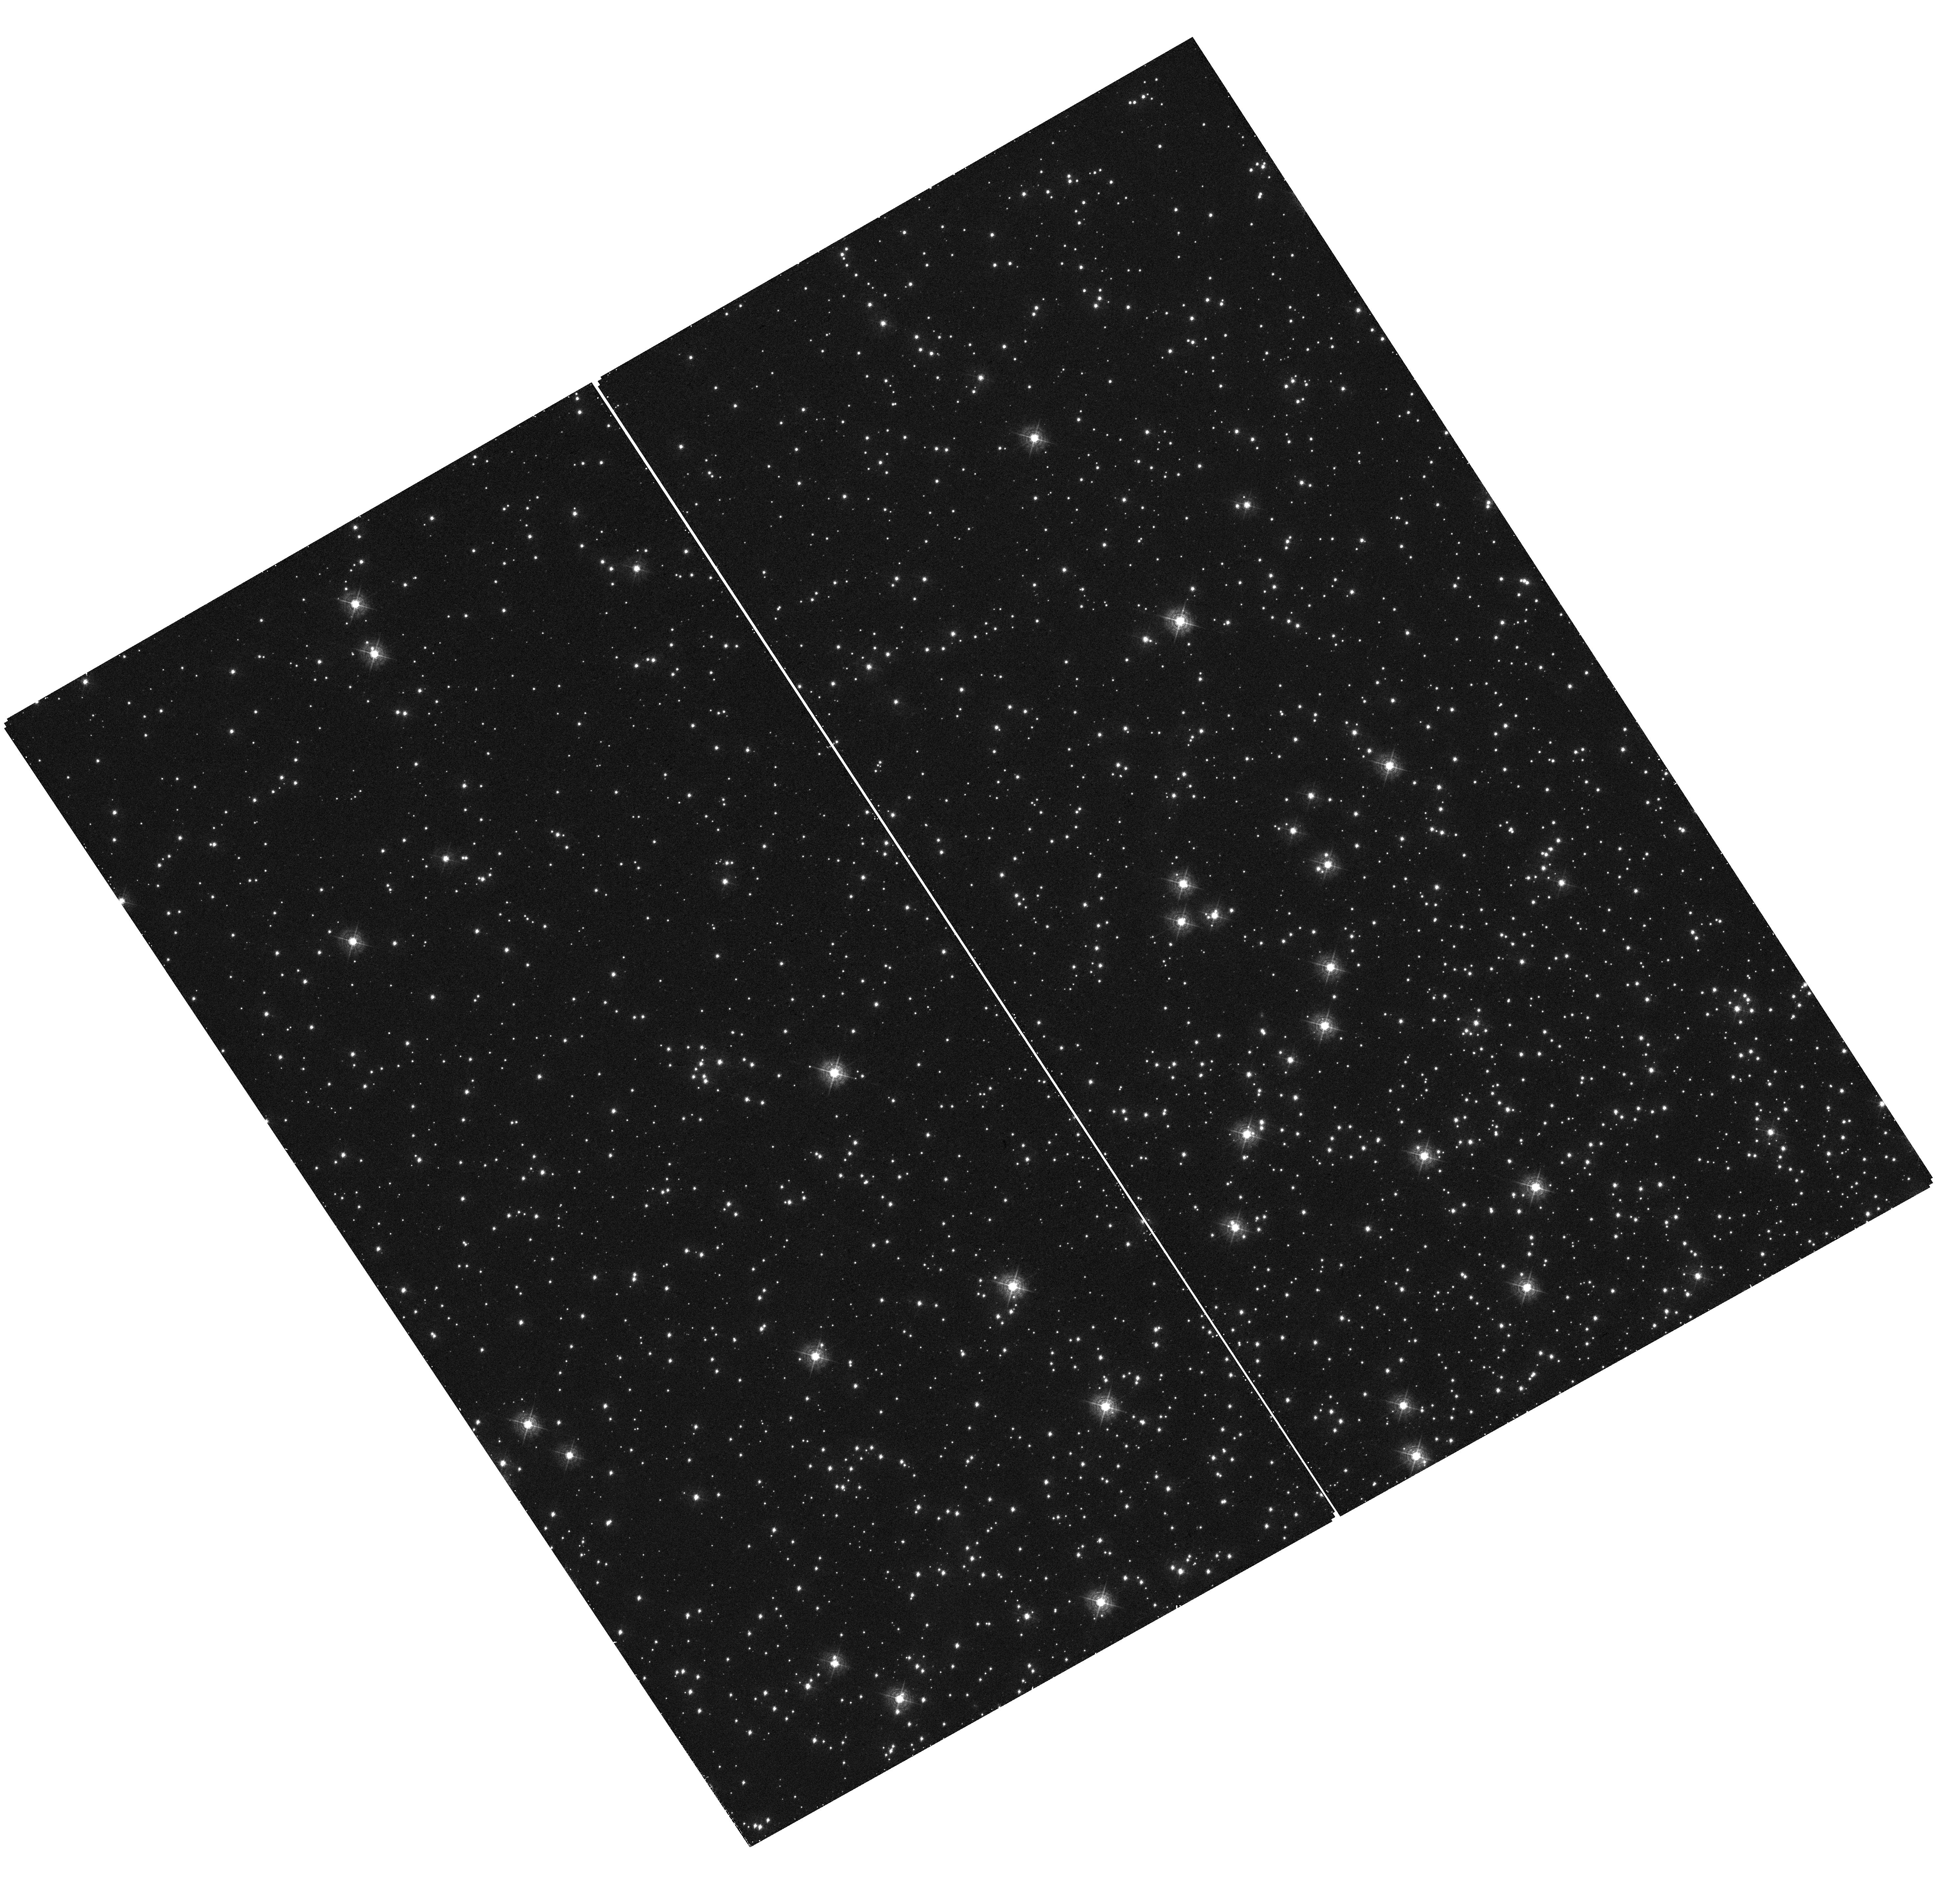
Target: field at RA 6.311°, Dec -72.023°
Instrument: WFC3/UVIS
Filter: F410M
Exposure: 24 min
Observation ID: hst_14425_p2_wfc3_uvis_f410m_id23p2

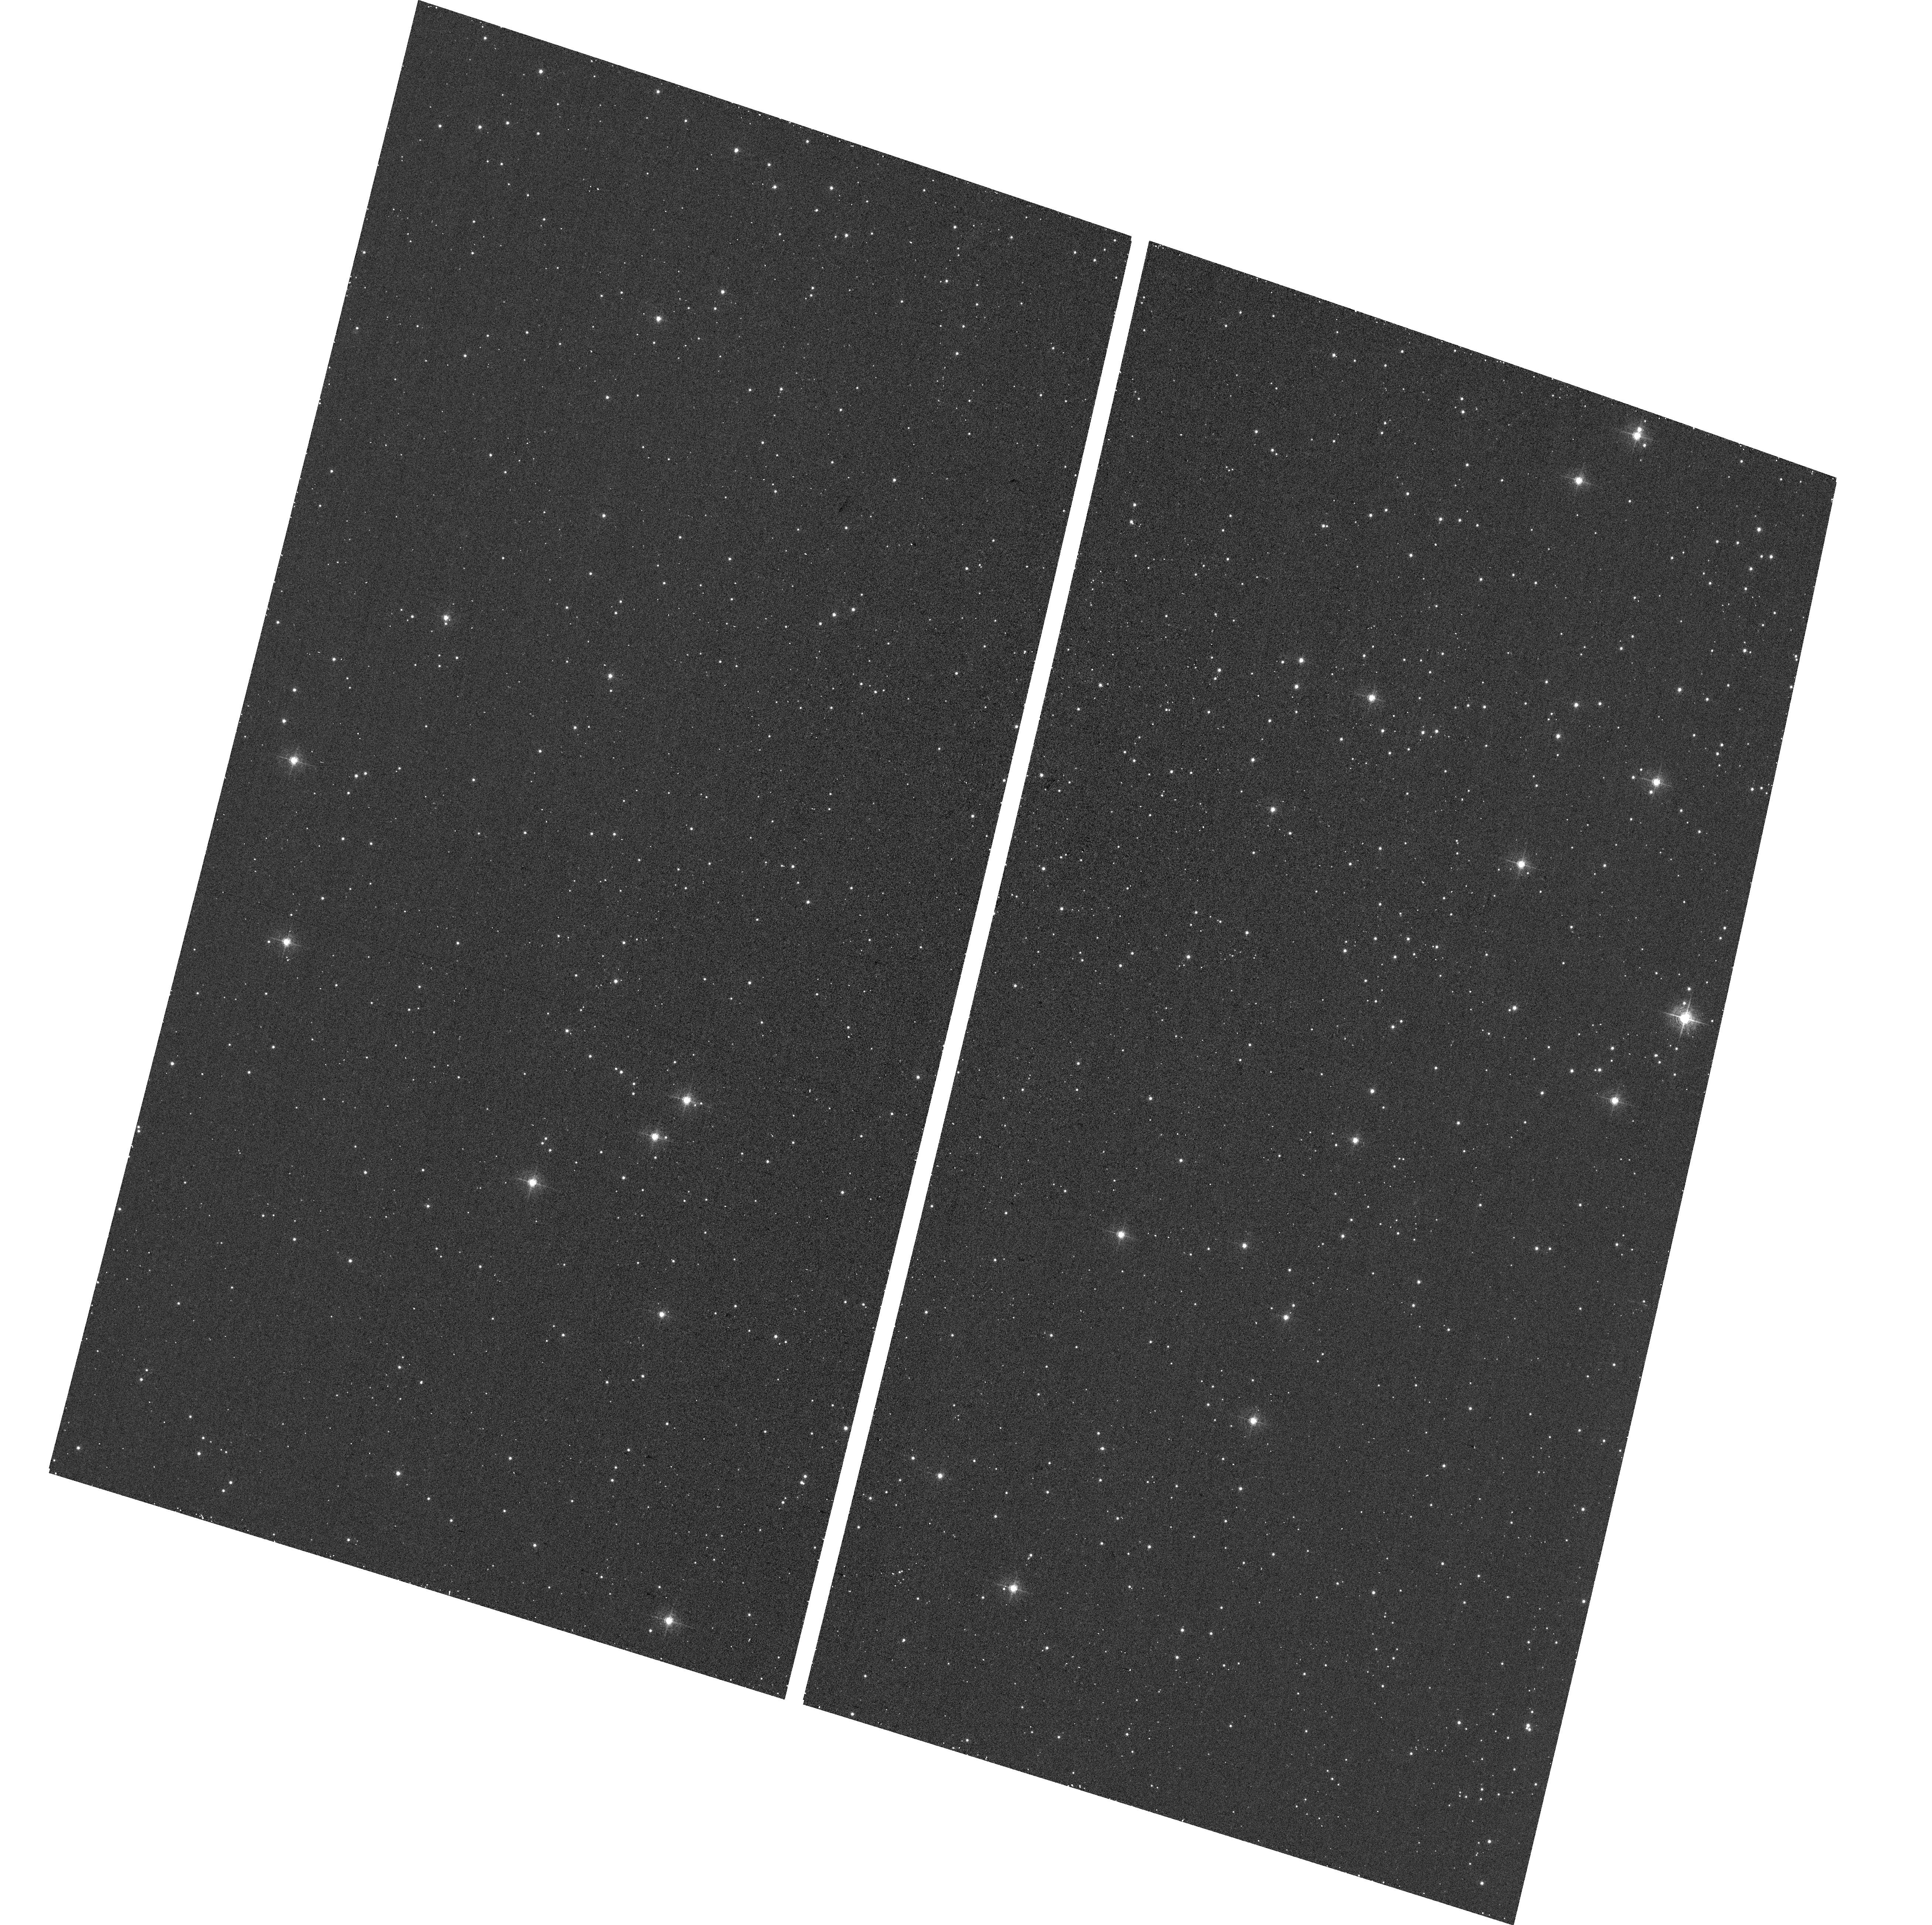
Target: field at RA 6.576°, Dec -72.074°
Instrument: ACS/WFC
Filter: F502N
Exposure: 12 min
Observation ID: hst_14425_p2_acs_wfc_f502n_jd23p2

STIS Focus + Parallel Measurements Cycle 23 (PI: Proffitt, Charles R.)

This proposal will repeat visit P2 of program 14063 to check the stability of the focus offset between the STIS/CCD, the ACS/WFC, and the WFC3/UVIS detectors Parallel observations will use STIS MIRVIS F28X50OII, WFC3 F410M, and ACS F502N A UV bright star will be observed with STIS while parallel observations are done of a rich star field using WFC3 and ACS. The filters are chosen to allow phase retrieval to estimate the focus and other optical parameters from the PSF images. Simultaneous parallel observations allow a differential measure of the focus offset between the two instruments without having to rely on the accuracy of the breathing model. A one orbit pointing will be done in the globular cluster 47 Tuc. The introduction of the narrow band OII filter does defocus the STIS CCD images, as the CCD image mode is optimized for a clear aperture, but the offsets measured in this visit can be compared with those seen in June 2016 in program 14063.